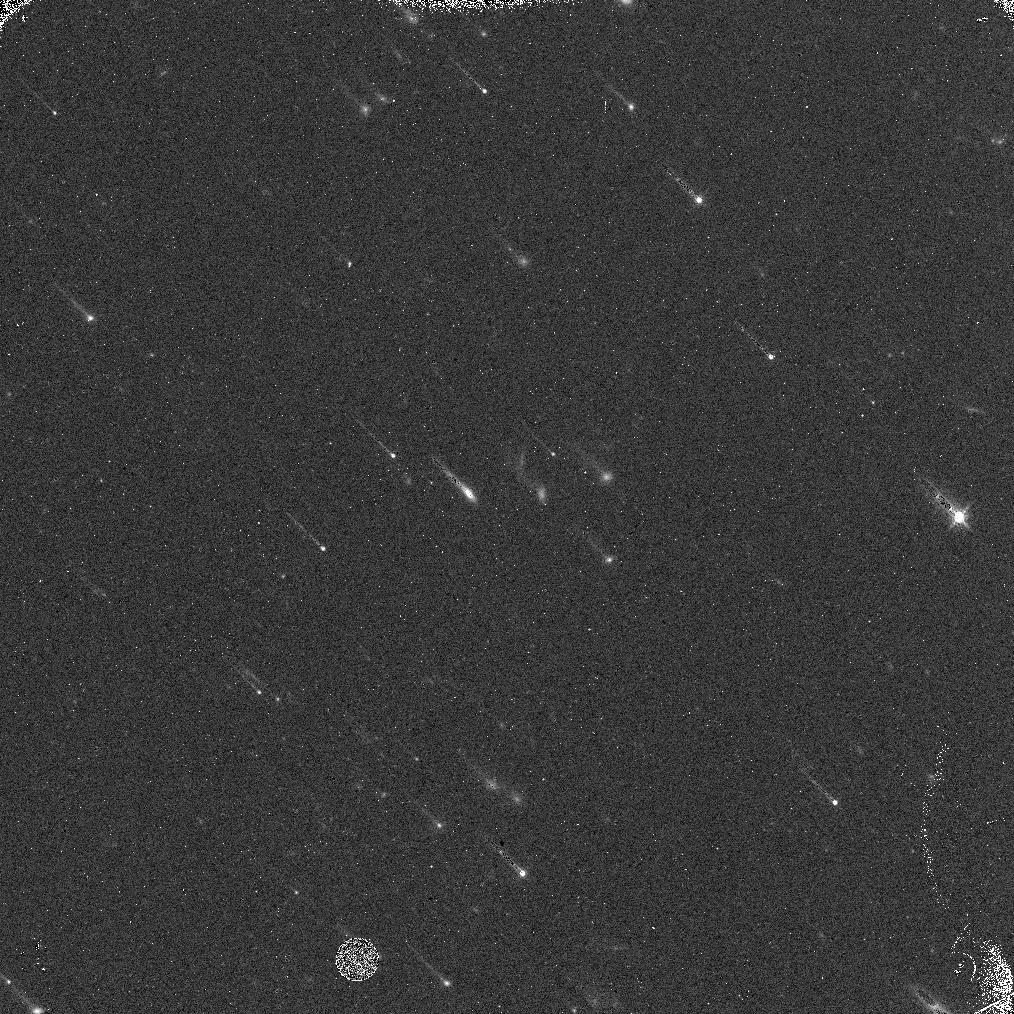
Target: 2013FY27
Instrument: WFC3/IR
Filter: F139M
Exposure: 10 min
Observation ID: idsj01qmq

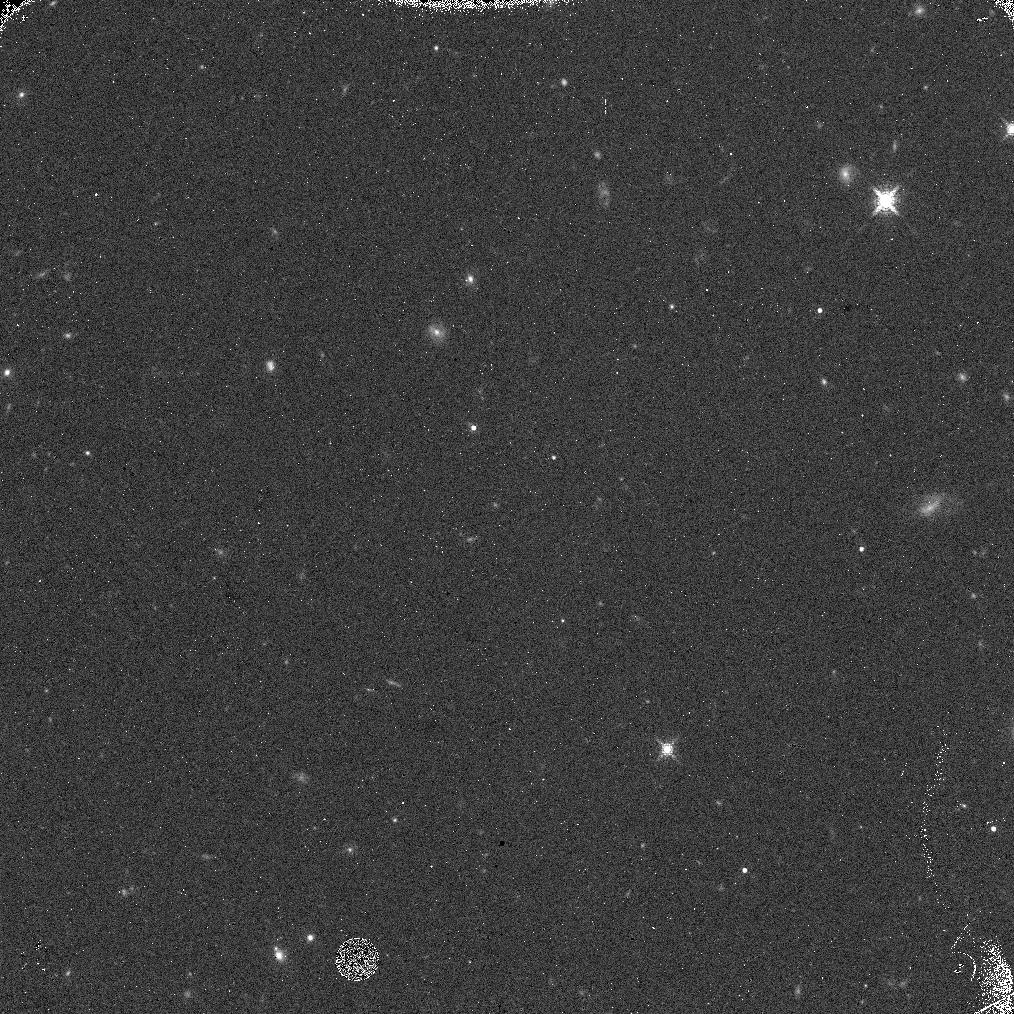
Target: 2013FY27
Instrument: WFC3/IR
Filter: F153M
Exposure: 10 min
Observation ID: idsj04g6q

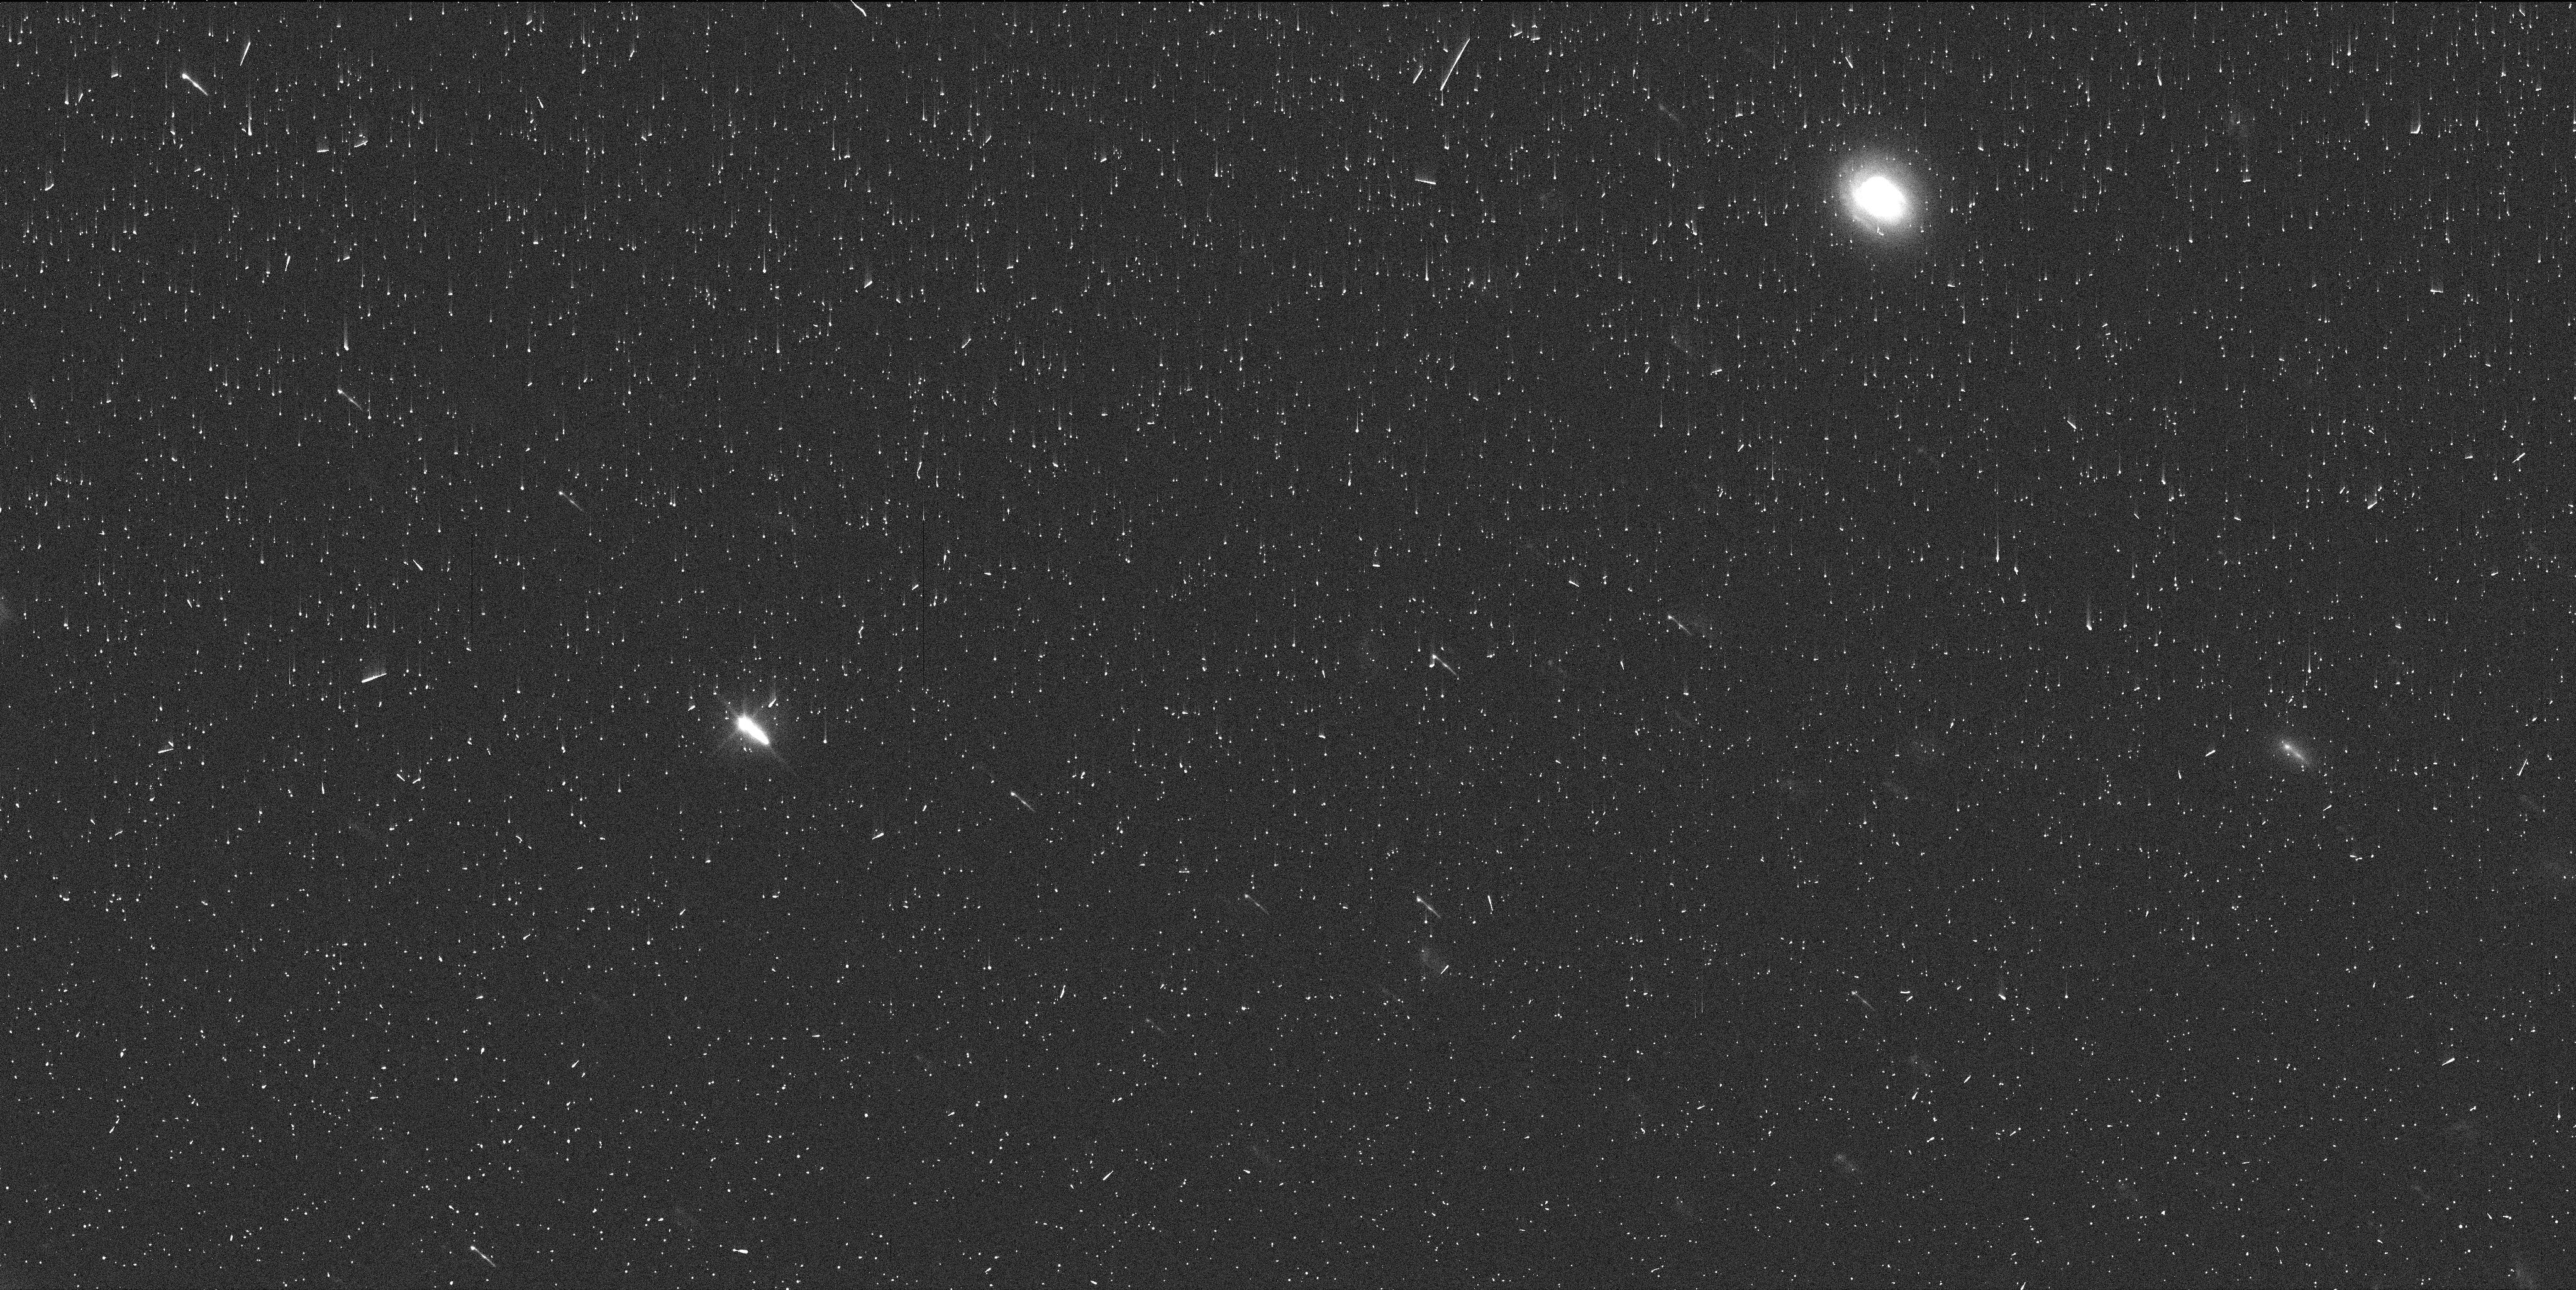
Target: 2013FY27
Instrument: WFC3/UVIS
Filter: F606W
Exposure: 5 min
Observation ID: idsj01qpq

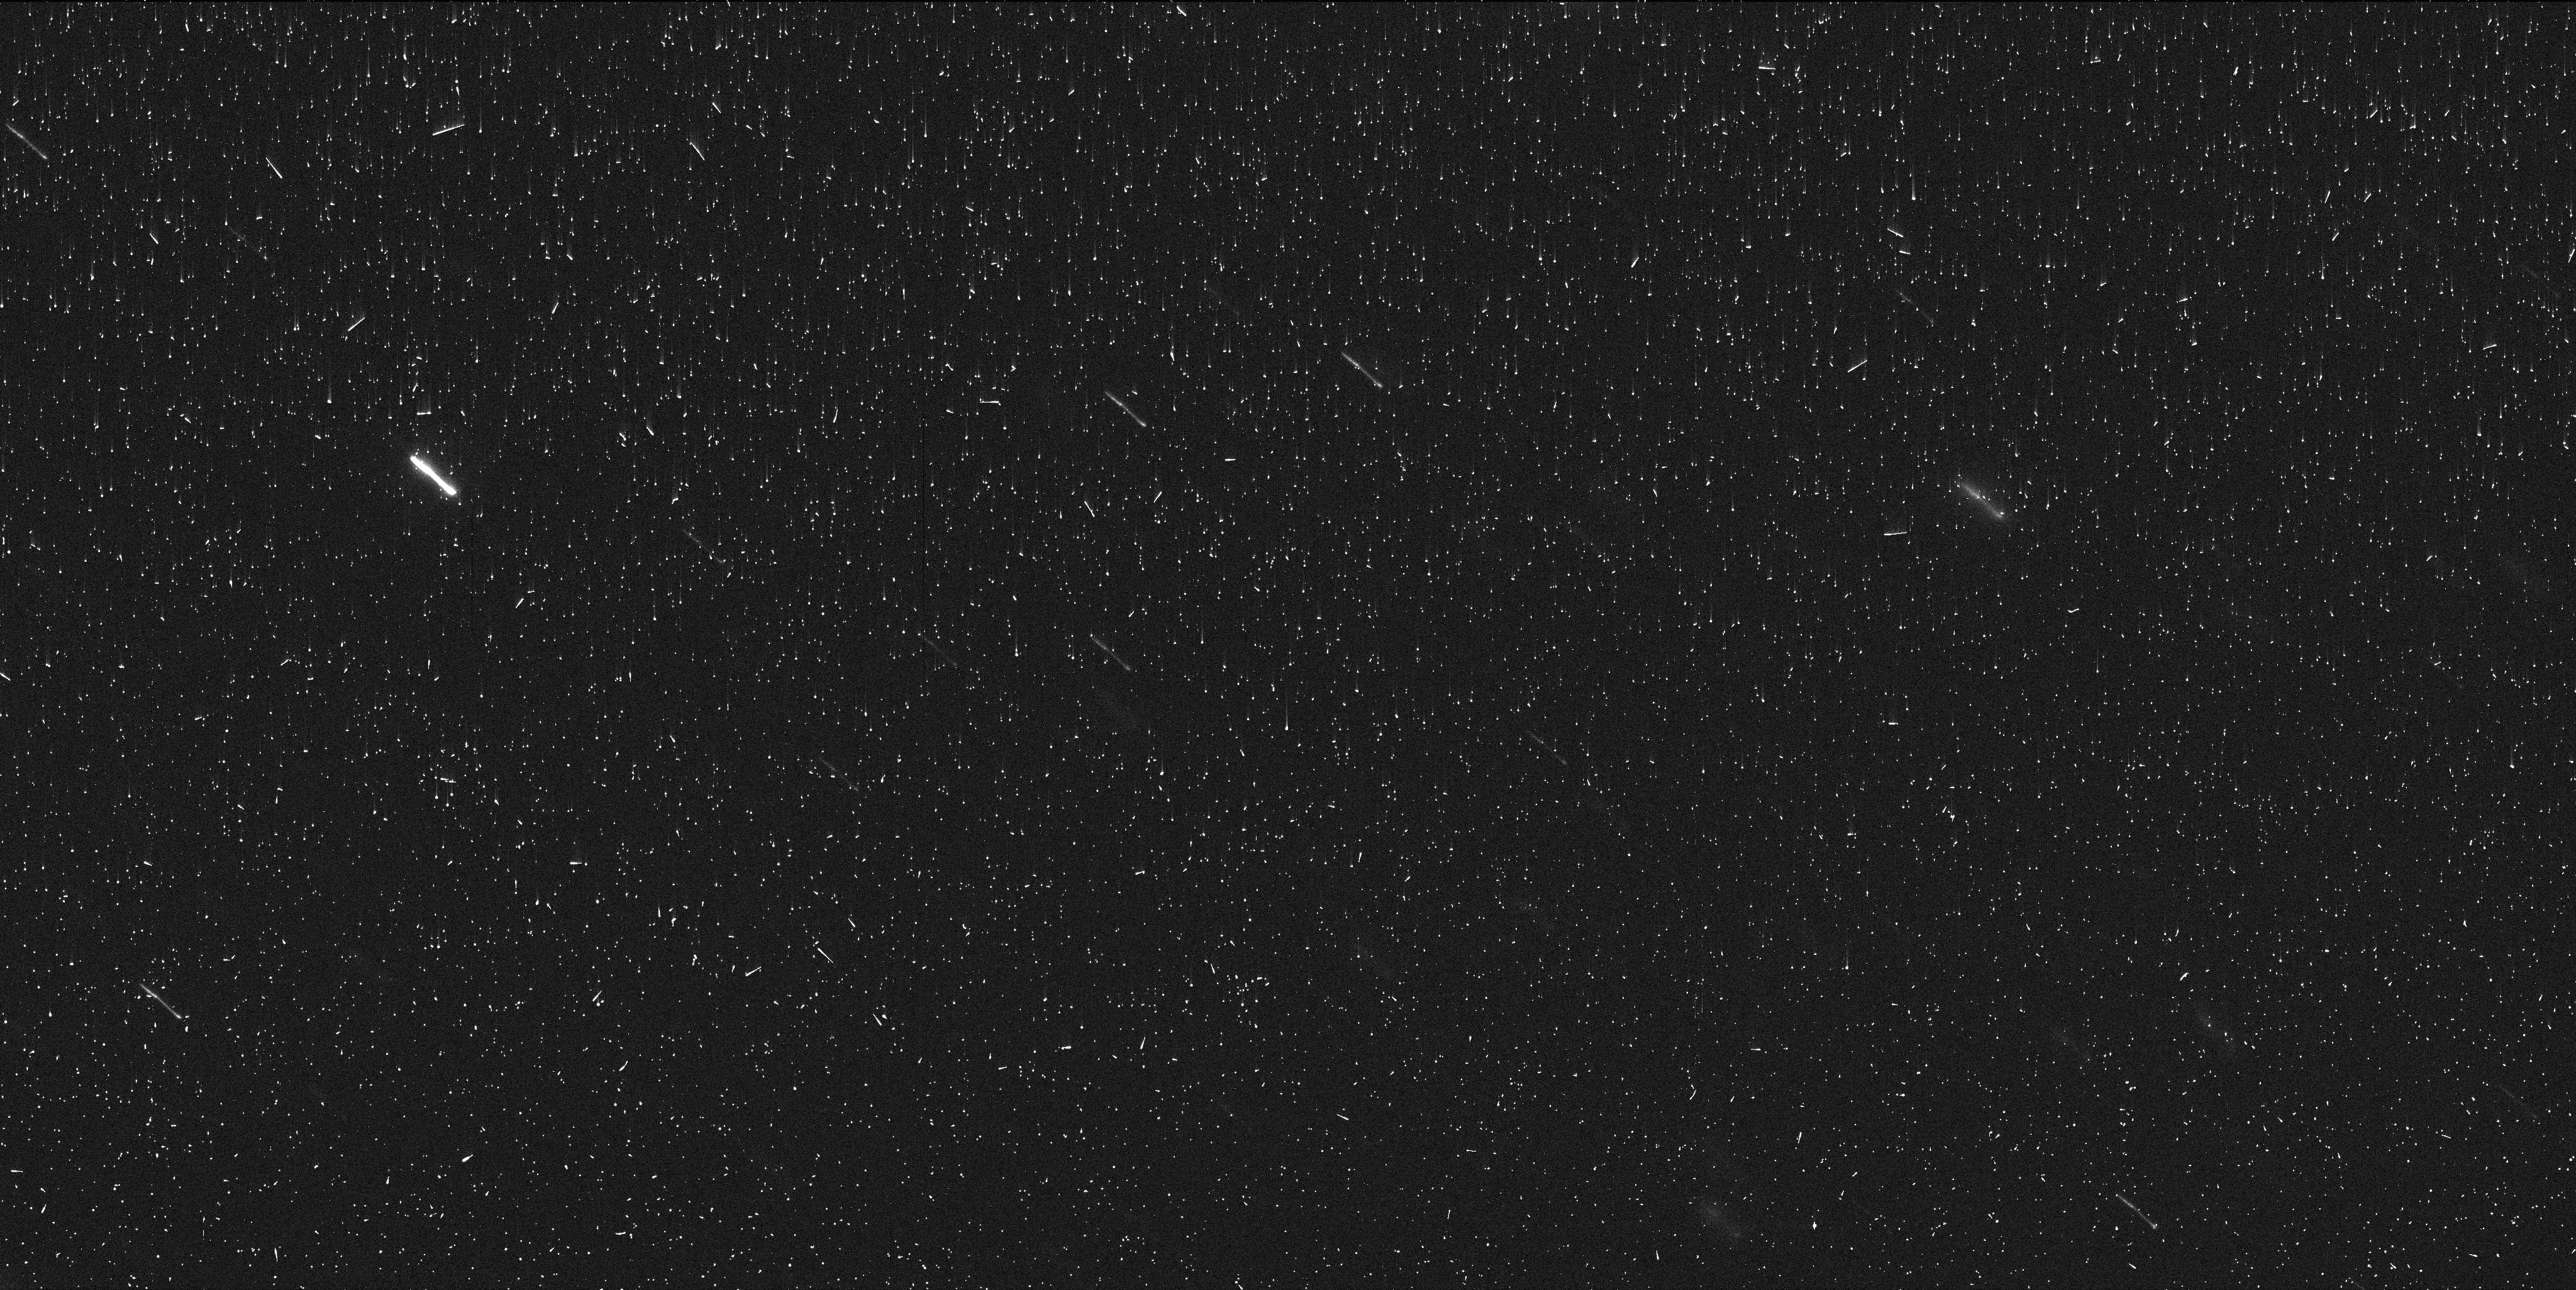
Target: 2013FY27
Instrument: WFC3/UVIS
Filter: F814W
Exposure: 6 min
Observation ID: idsj01qrq

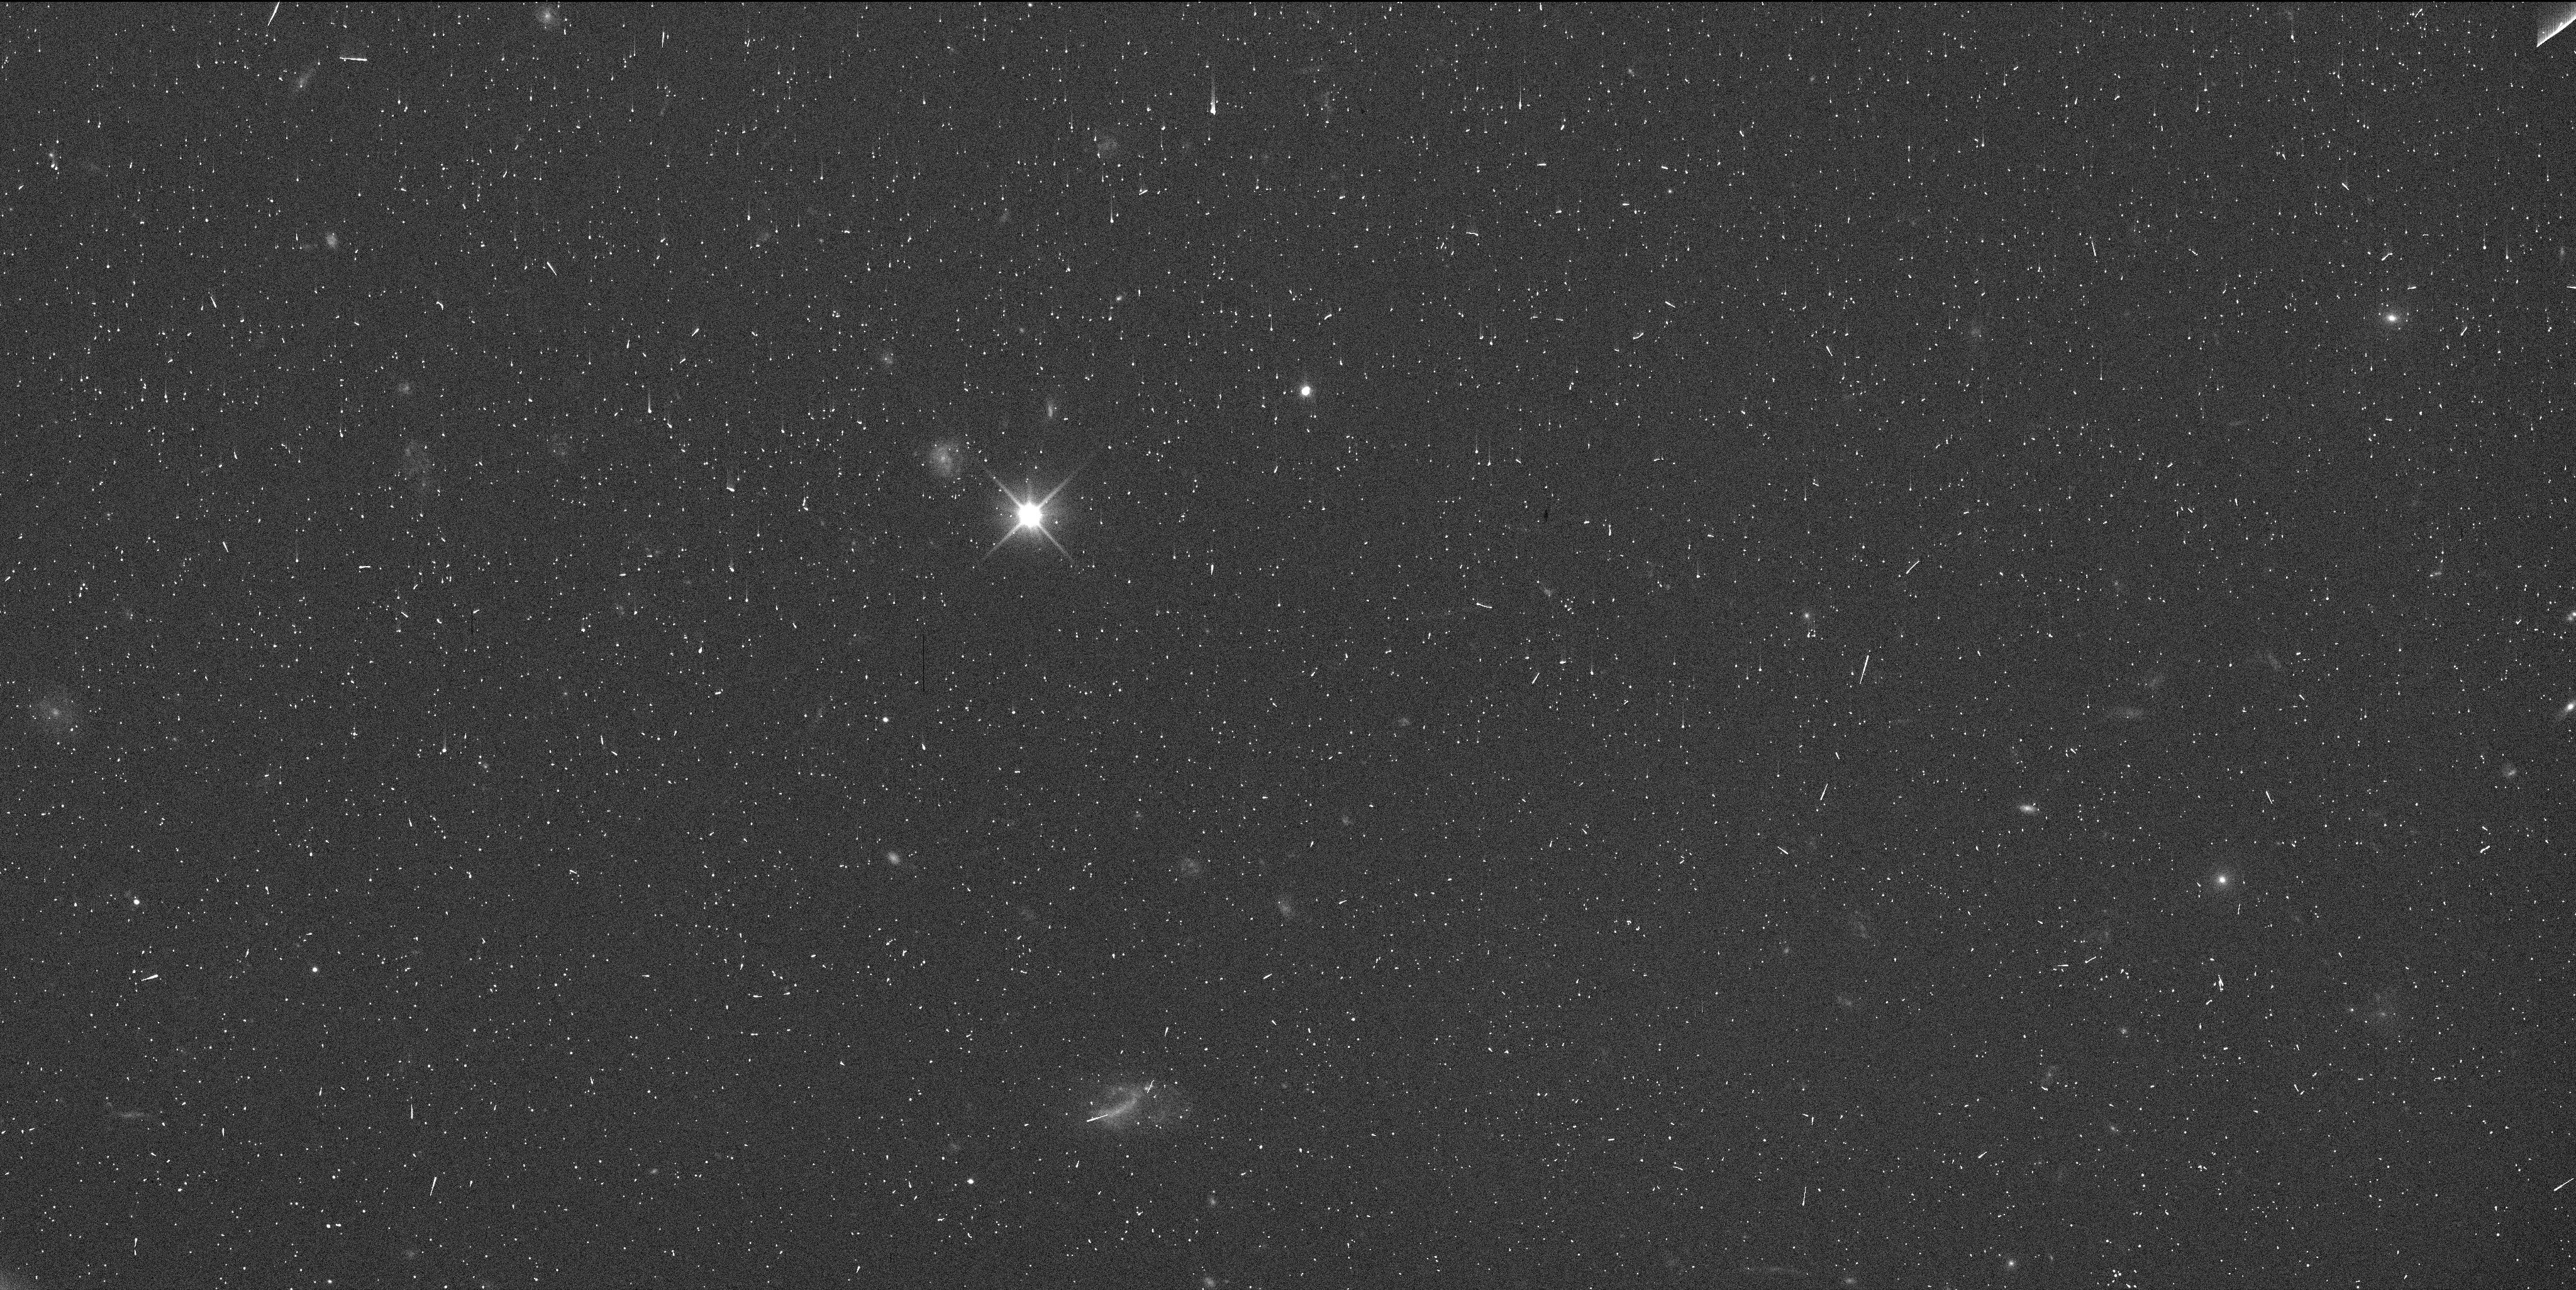
Target: 2013FY27
Instrument: WFC3/UVIS
Filter: F350LP
Exposure: 5 min
Observation ID: idsj04g4q

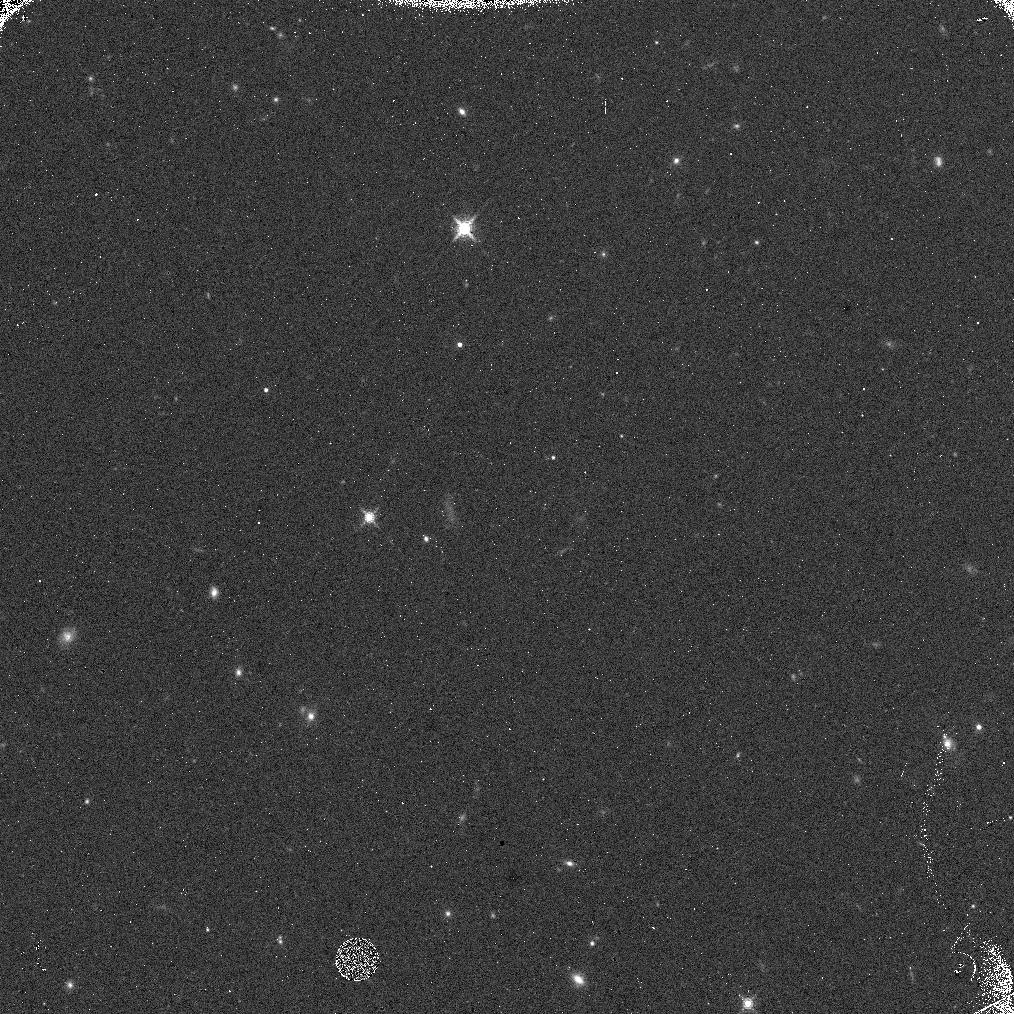
Target: 2013FY27
Instrument: WFC3/IR
Filter: F139M
Exposure: 10 min
Observation ID: idsj51s9q

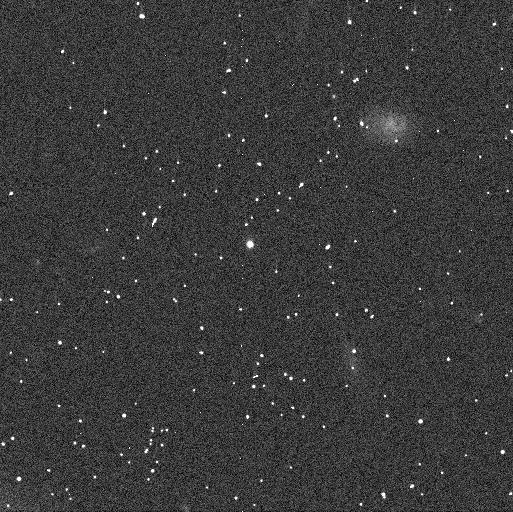
Target: 2013FY27
Instrument: WFC3/UVIS
Filter: F350LP
Exposure: 3 min
Observation ID: idsj02azq

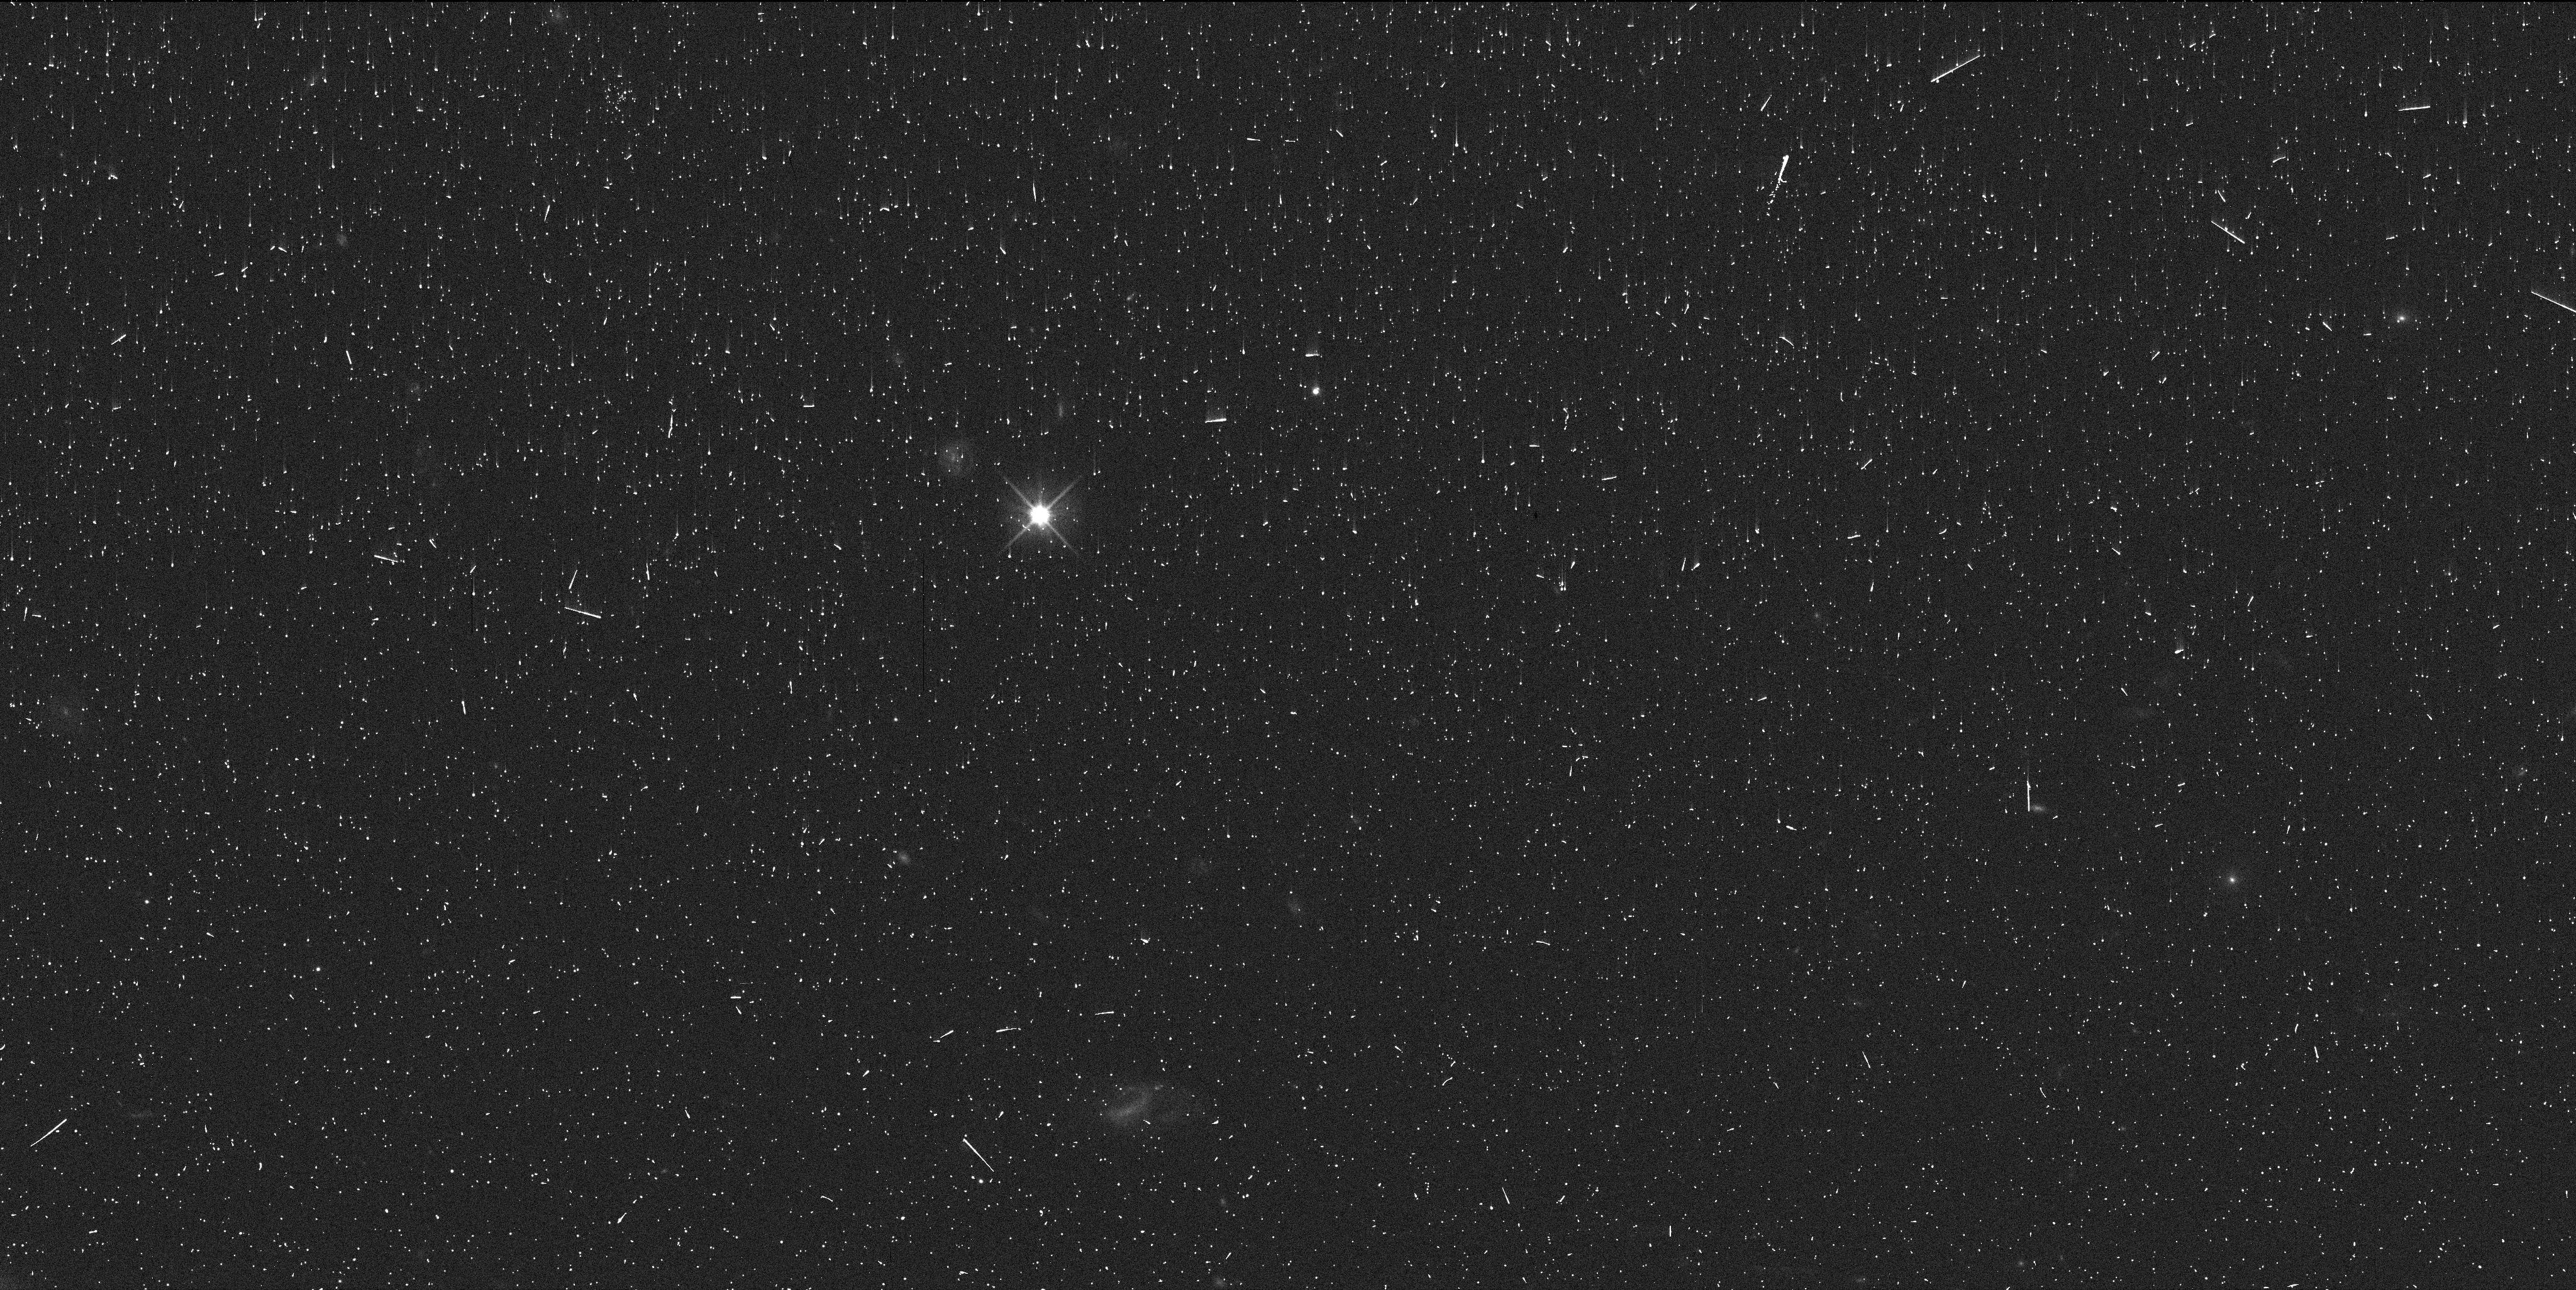
Target: 2013FY27
Instrument: WFC3/UVIS
Filter: F606W
Exposure: 5 min
Observation ID: idsj04g8q

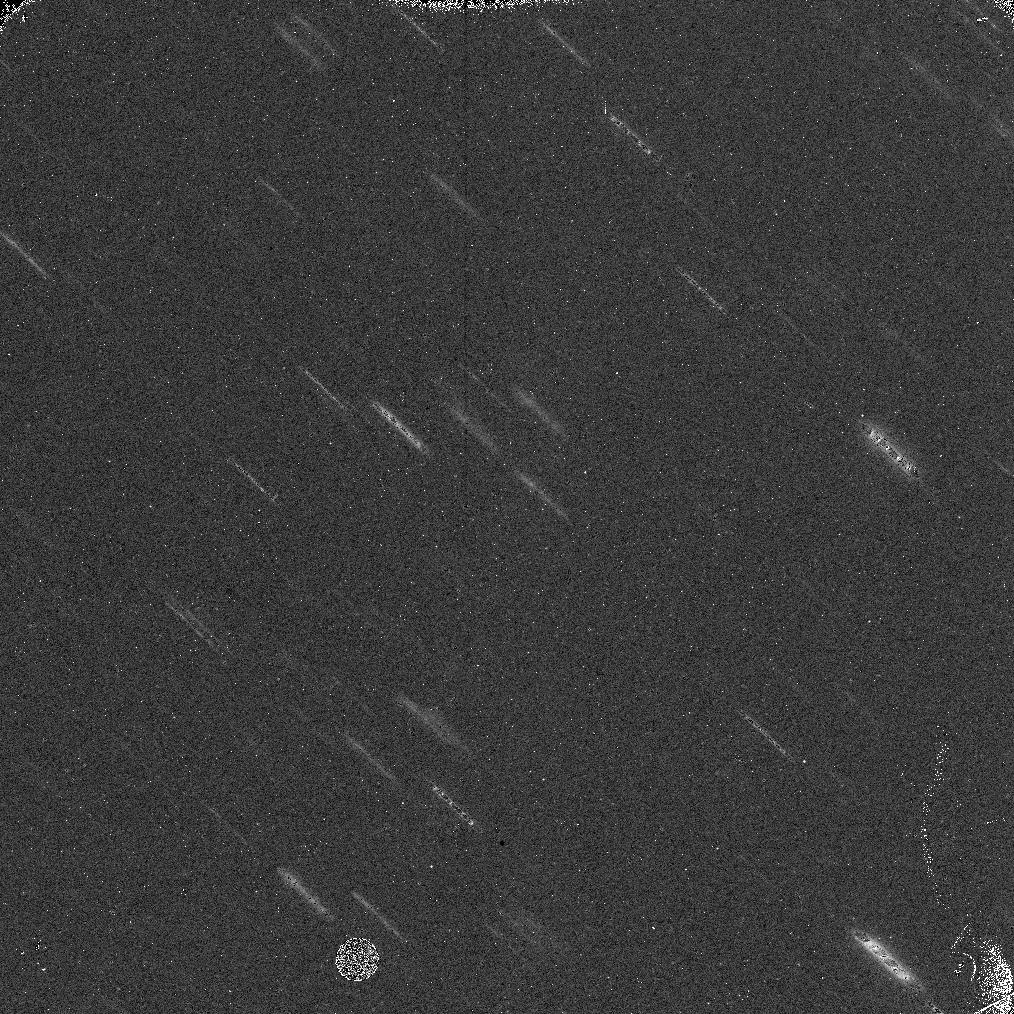
Target: 2013FY27
Instrument: WFC3/IR
Filter: F153M
Exposure: 10 min
Observation ID: idsj01qnq

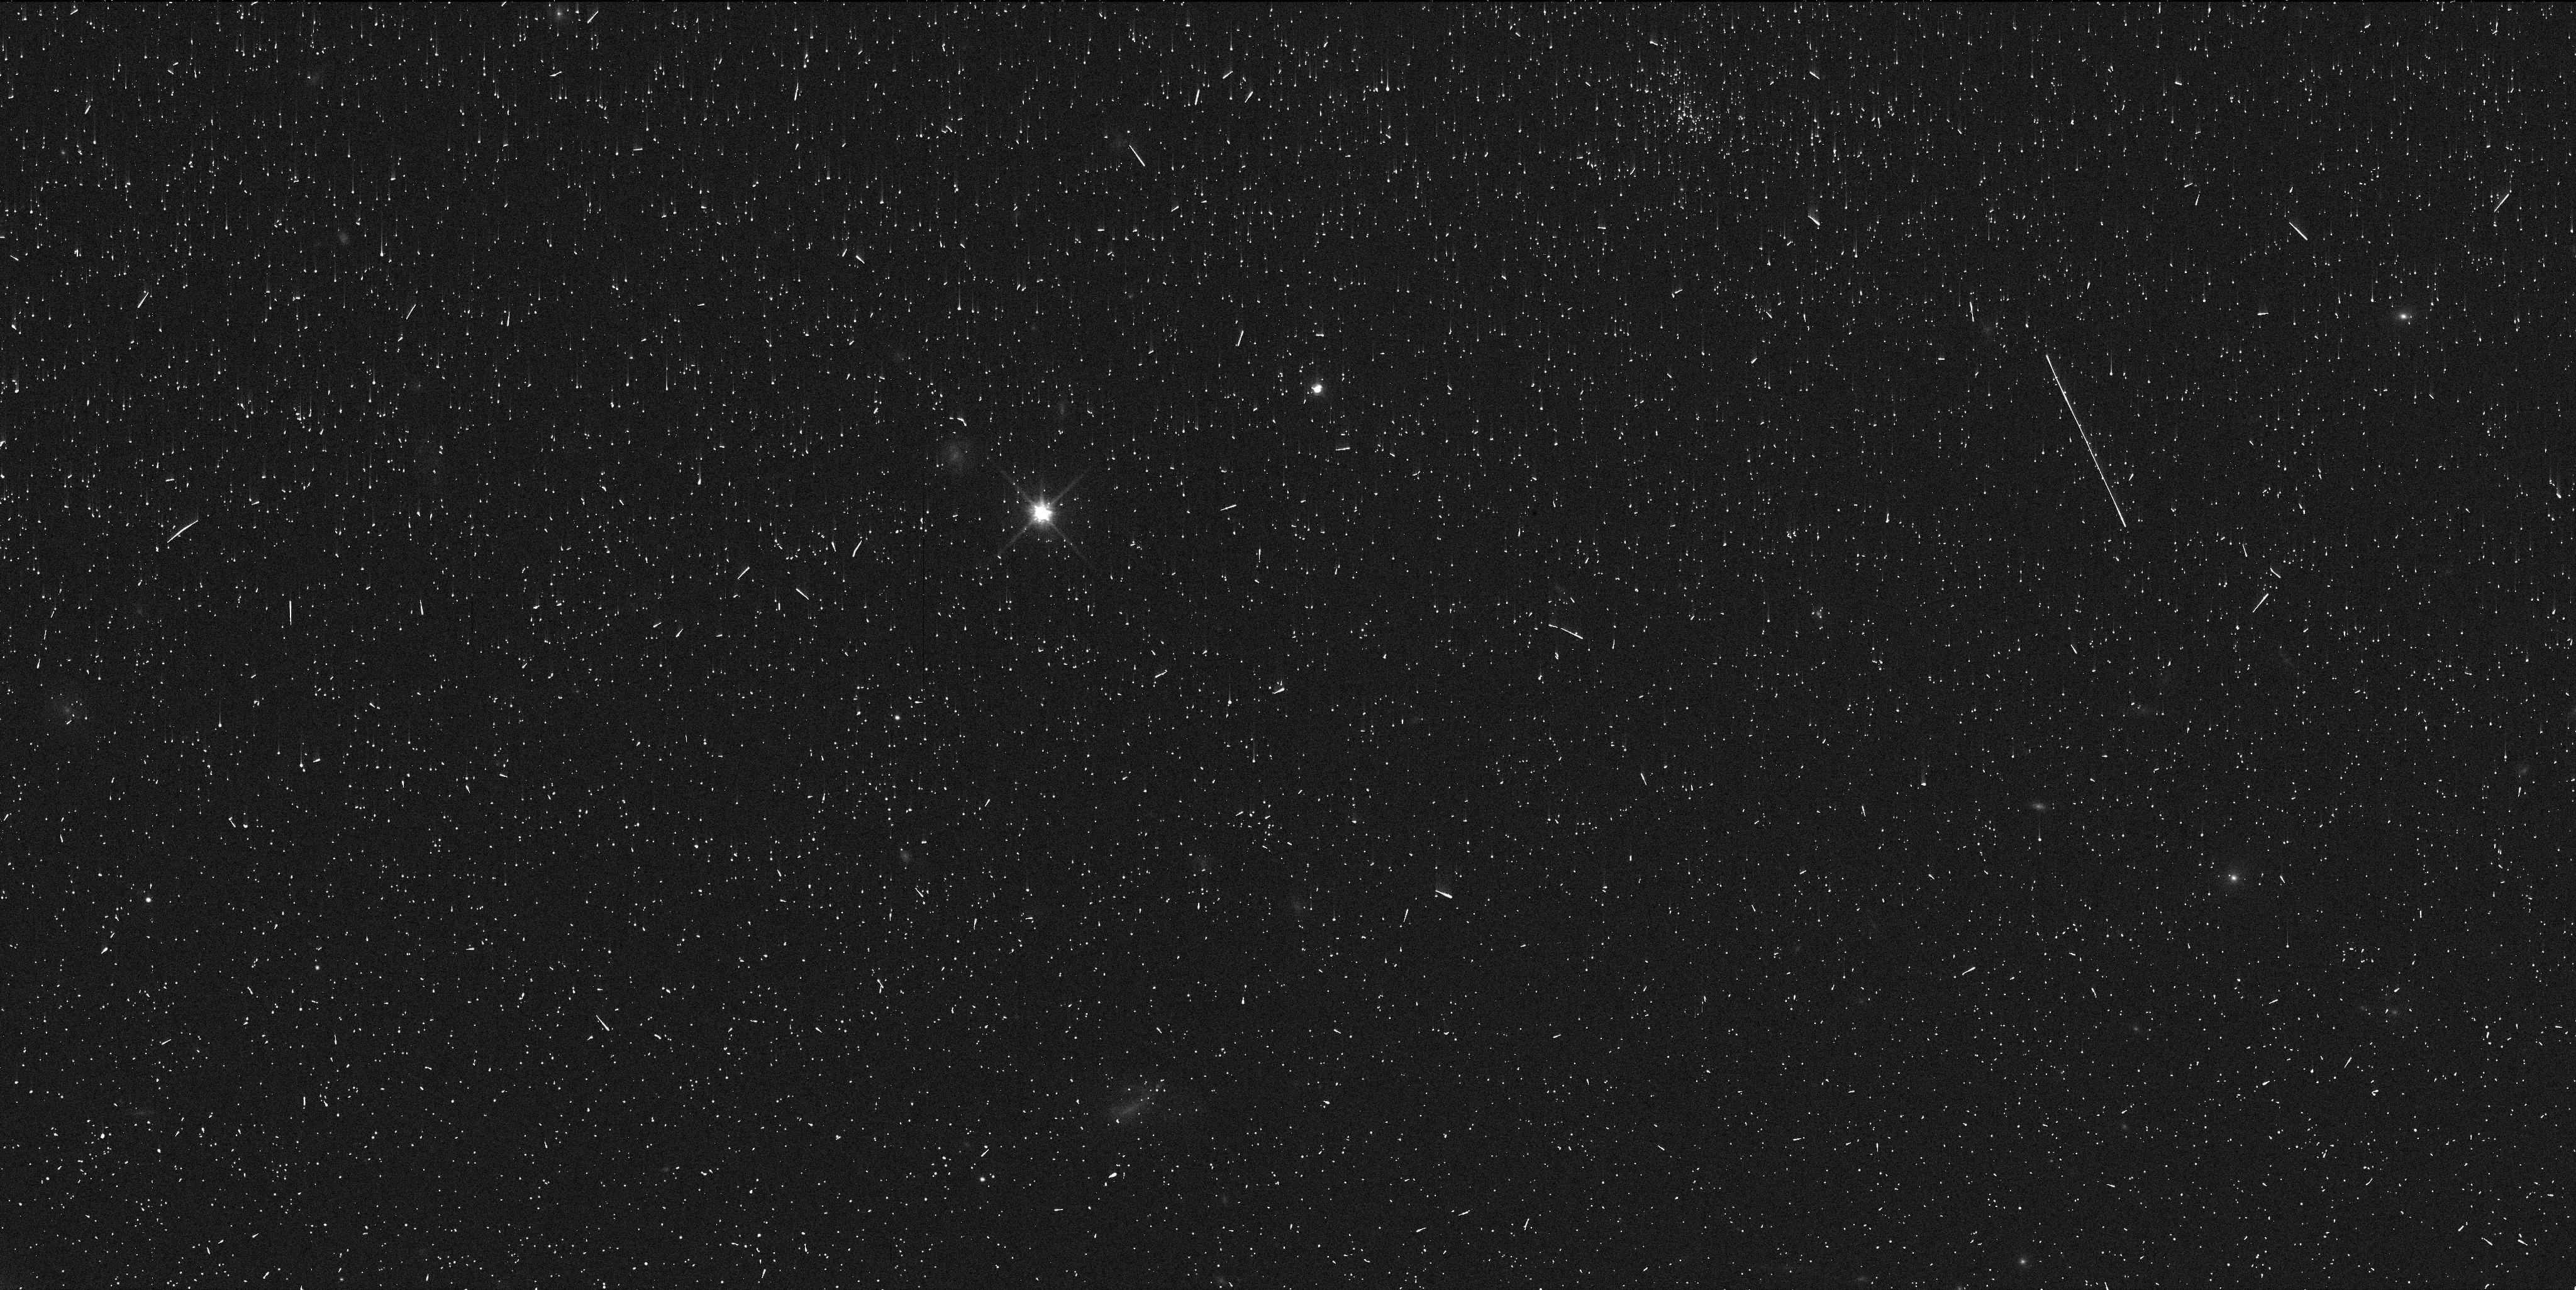
Target: 2013FY27
Instrument: WFC3/UVIS
Filter: F814W
Exposure: 6 min
Observation ID: idsj04gaq

The Orbit of the Newly Discovered Satellite around the Dwarf Planet 2013 FY27 (PI: Sheppard, Scott Sander)

From our HST observations in January we discovered that dwarf planet 2013 FY27 has a satellite that is 2.8 mags fainter and 0.16 arcsecs from the primary. 2013 FY27 is the ninth intrinsically brightest trans-Neptunian object (TNO), and thus likely one of the largest. 2013 FY27 is extra interesting because its size is likely in the transition region of TNO structure. The largest few TNOs all have satellites, which show the largest TNOs have higher densities than the smaller TNOs. There are not many known intermediate sized TNOs like 2013 FY27 with satellites, of which 2013 FY27 is likely the largest and just at the beginning of the transition region from high to low density. This borderline intermediate to large sized TNO will allow us to probe the transition of high density to low density TNOs. 2013 FY27 is by far the largest TNO with a known satellite to not have the satellite's orbit known or soon to be known. We also just observed 2013 FY27 with ALMA, which will give us a size and albedo and thus allow us to obtain the mass and bulk density of 2013 FY27 if we know the satellite's orbit. Calculating the satellite's orbit requires 5 well separated observations. We currently have just the one discovery detection, and thus no motion of the satellite. We request 4 additional orbits with HST now so we can use our recent prior detection with the first few new detections to predict the optimal next time to observe it in April and May, which could save HST time. Also, the next HST GO proposal cycle does not allow small programs, which means our discovery detection will not be useful in predicting optimal HST observing times in the far future.